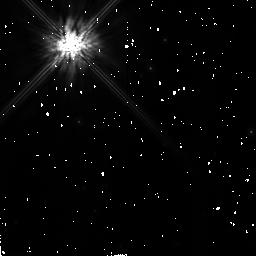
Target: HD106797-CALIB-NEW
Instrument: NICMOS/NIC2
Filter: F160W
Exposure: 13 min
Observation ID: n4nlb2010

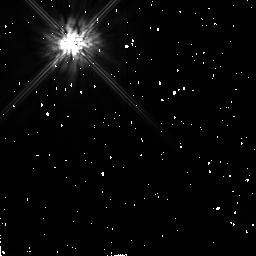
Target: HD29646-CALIB
Instrument: NICMOS/NIC2
Filter: F160W
Exposure: 6 min
Observation ID: n4nla3010

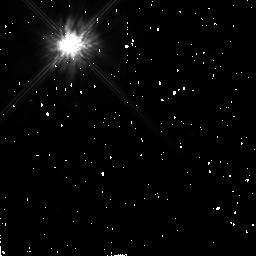
Target: HD100546-NEW
Instrument: NICMOS/NIC2
Filter: F160W
Exposure: 13 min
Observation ID: n4nl52010

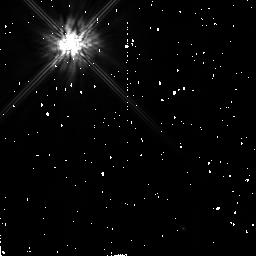
Target: HD145788-CALIB
Instrument: NICMOS/NIC2
Filter: F160W
Exposure: 6 min
Observation ID: n4nla4010

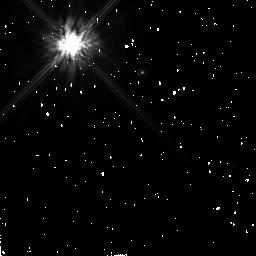
Target: HD135344
Instrument: NICMOS/NIC2
Filter: F160W
Exposure: 13 min
Observation ID: n4nl01010

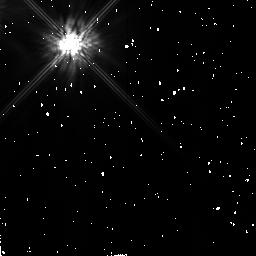
Target: HD141569
Instrument: NICMOS/NIC2
Filter: F160W
Exposure: 14 min
Observation ID: n4nl04010

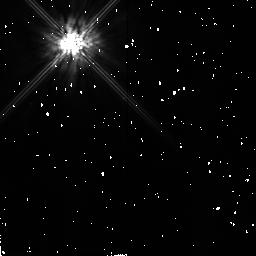
Target: HD31648
Instrument: NICMOS/NIC2
Filter: F160W
Exposure: 7 min
Observation ID: n4nl03010

Investigating the missing link between disks around Pre Main Sequence and Main Sequence stars (PI: Lagrange, Anne-Marie)

Various observations and models of the circumstellar (CS) disk around the Main Sequence (MS) IR excess star beta Pictors tend to show that the optically thin dust disk is the result of destruction processes among planetesimals. Such large bodies are also needed to explain the infall of ionized gaz toward the star. Dust disks around young Pre-Main Sequence (PMS) stars have also been evidenced. Theory predicts that these gas-rich disks are blown away before the star reaches the MS. In order to be consistent with the observation of disks around a large number of MS stars and with planetary formation theory, planetesimals should be already efficiently formed before the disk is dissipated. The evolved PMS stars give the missing link between young protoplaneta ry systems and evolved ones. One should expect those stars to be surrounded by a large population of planetesimals, able to substain an optically thin dust disk, such as the beta Pictoris one. To directly investigate the evolution of such CS environments, from PMS to MS stages, we propose to use the unique capabilities of HST- NICMOS in its coronographic mode to look for faint, optically thin disks around a few carefully selected PMS stars close to the MS. This will enable to test the nature and history o f this CS dust, in comparison to younger or older disks proto- types.